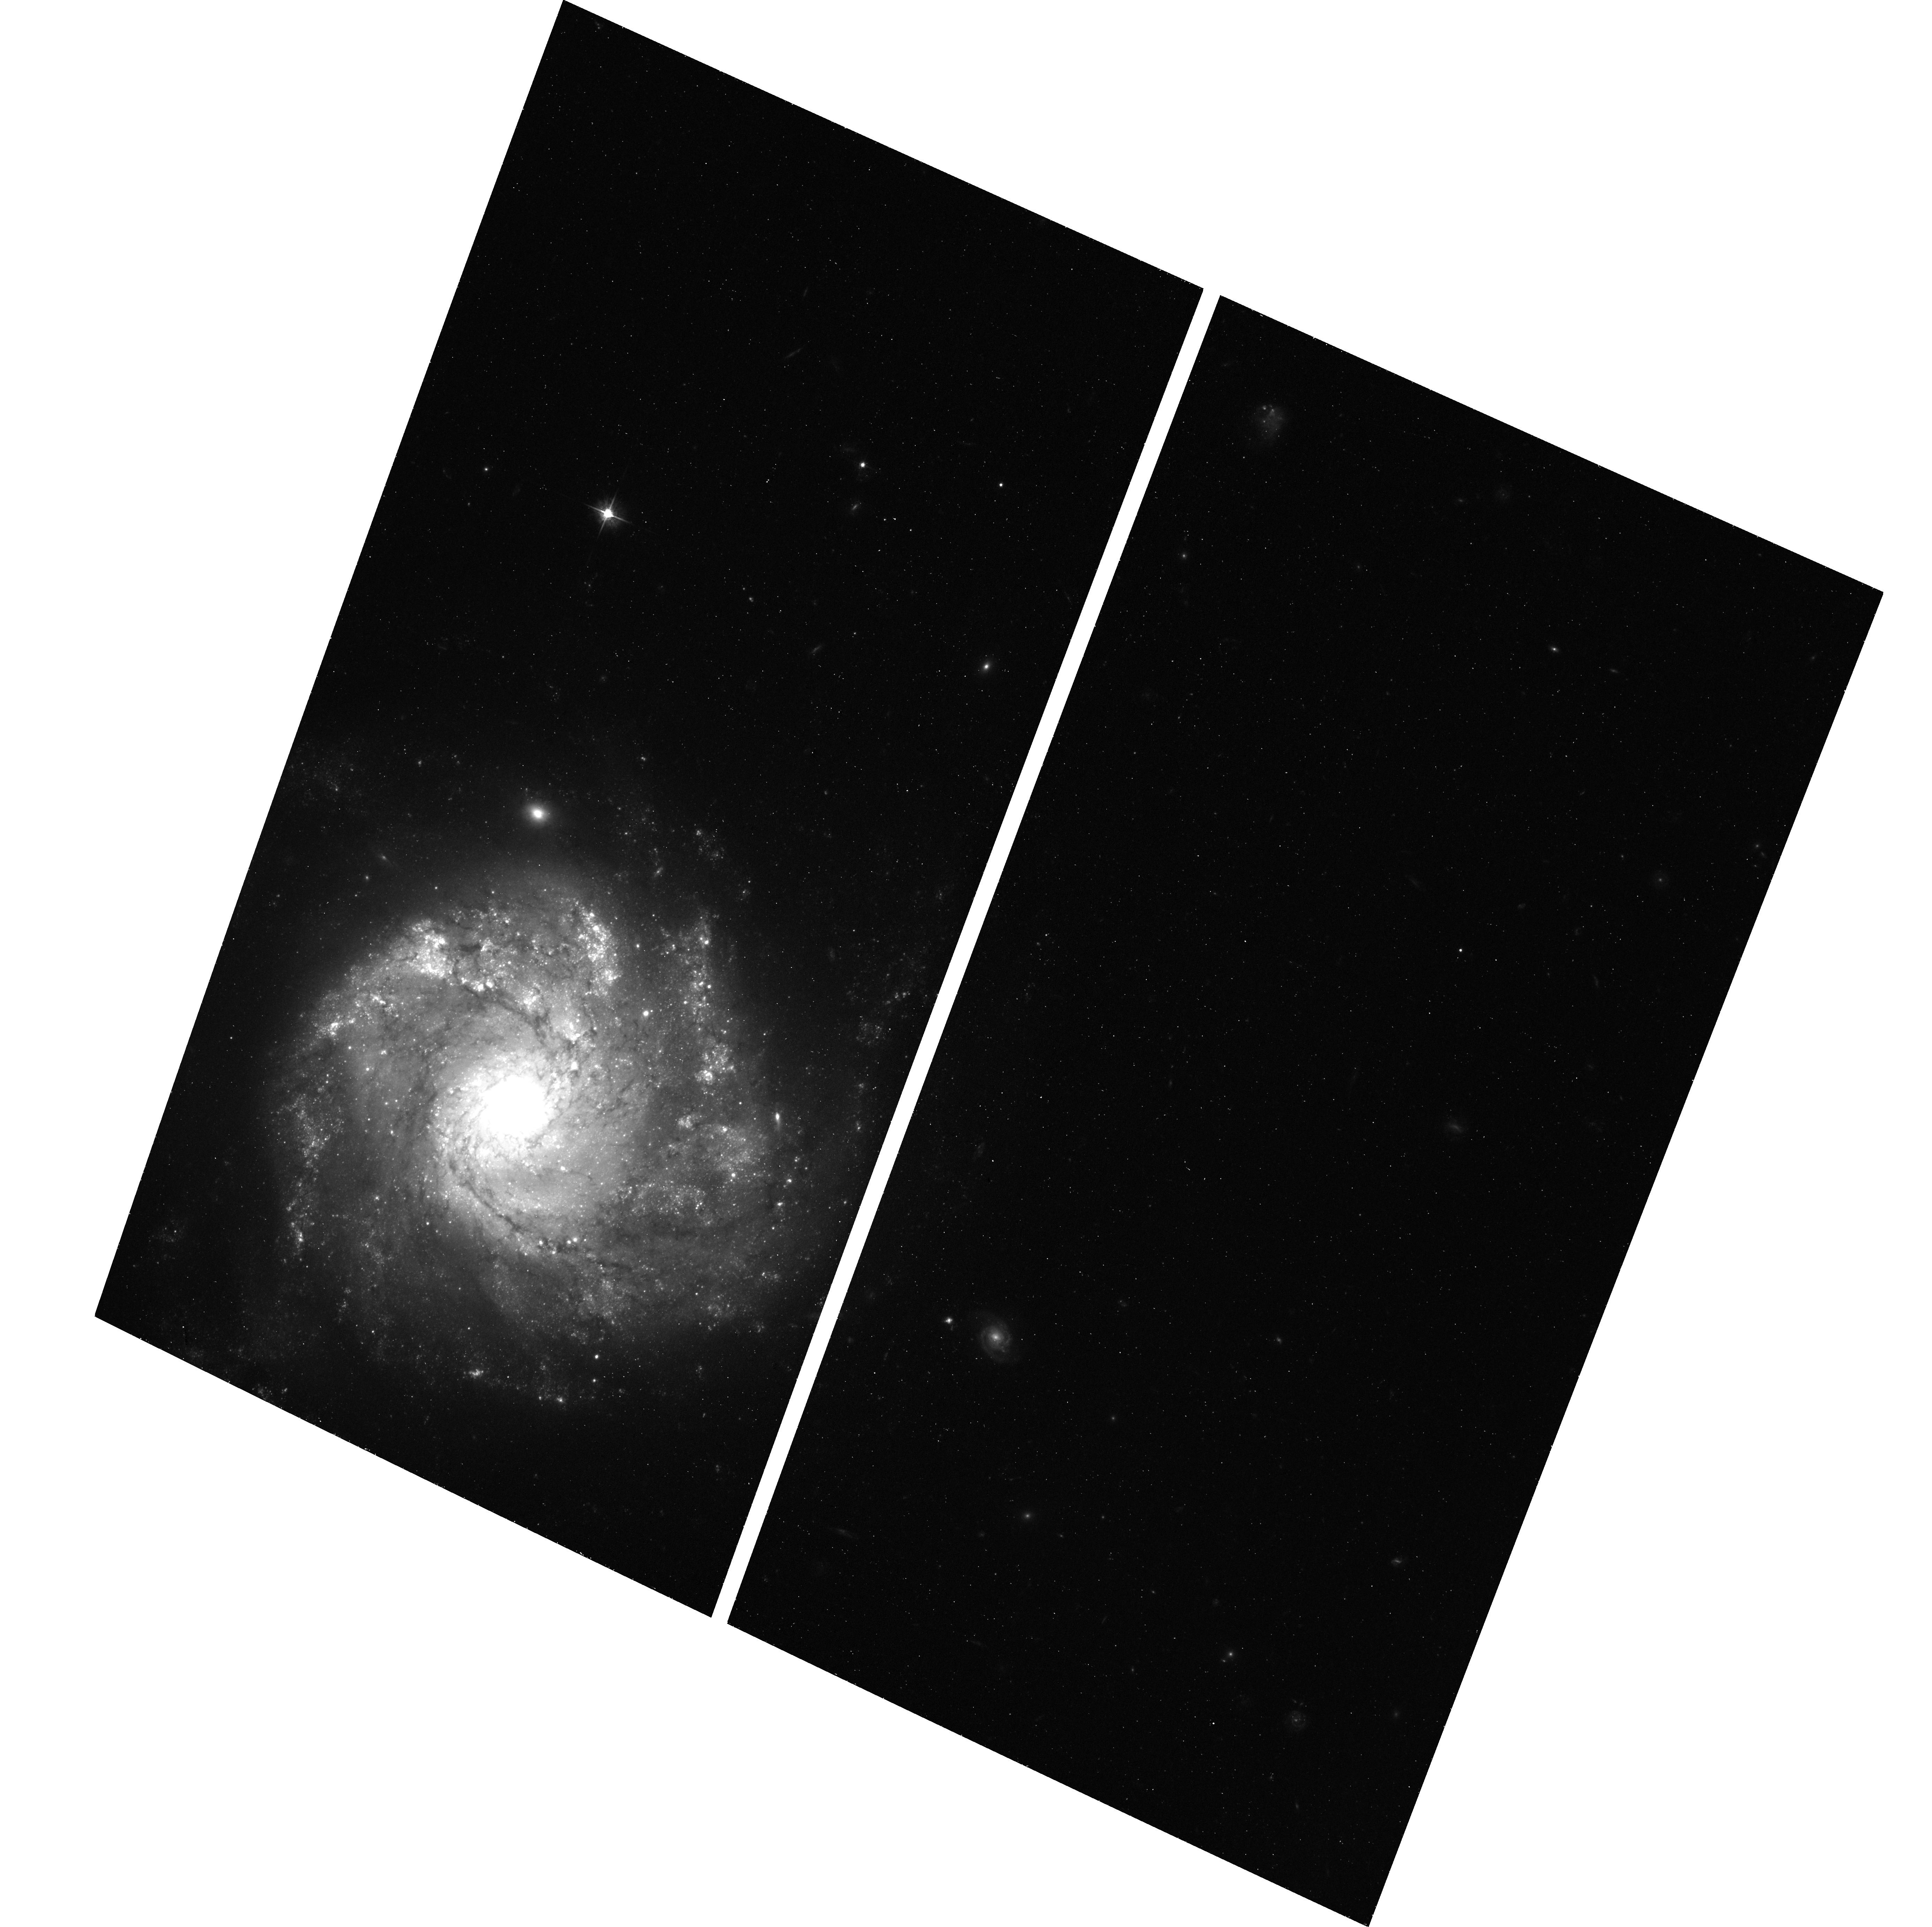
Target: SN-2012Z. Instrument: ACS/WFC. Filter: F555W. Exposure: 42 min. Observation ID: hst_15205_55_acs_wfc_f555w_jdjx55

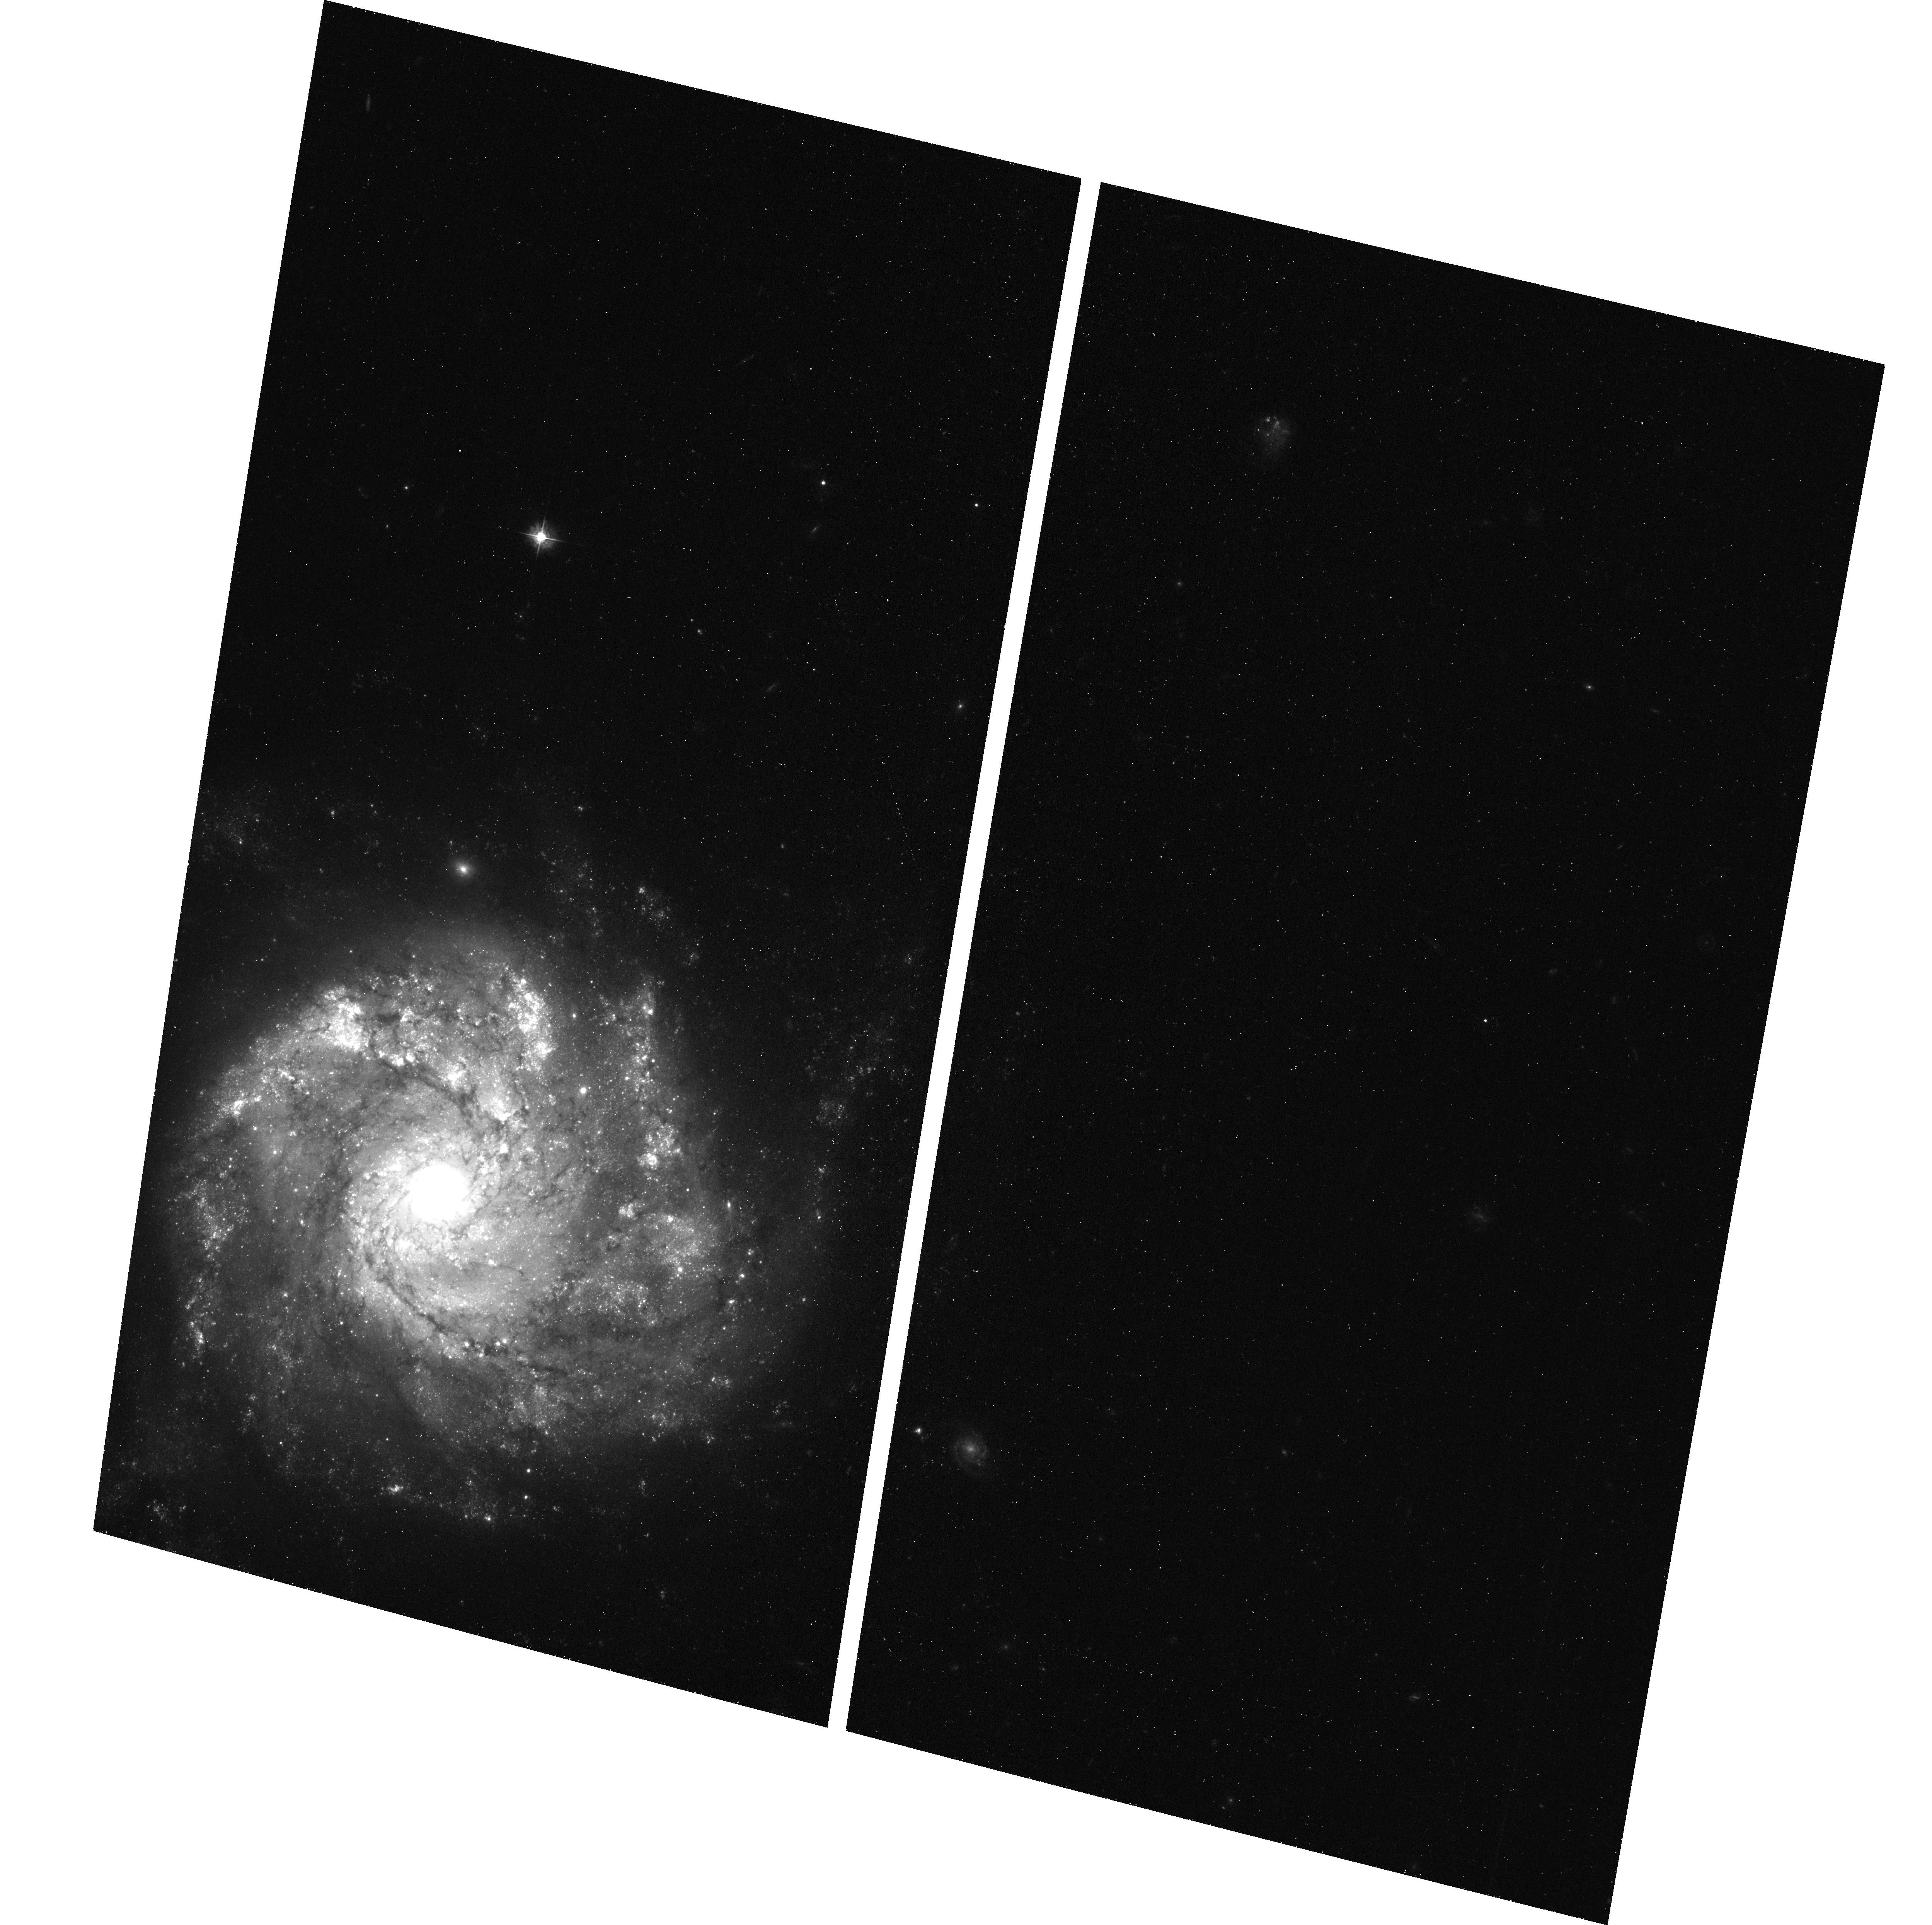
Target: SN-2012Z. Instrument: ACS/WFC. Filter: F435W. Exposure: 42 min. Observation ID: hst_15205_03_acs_wfc_f435w_jdjx03

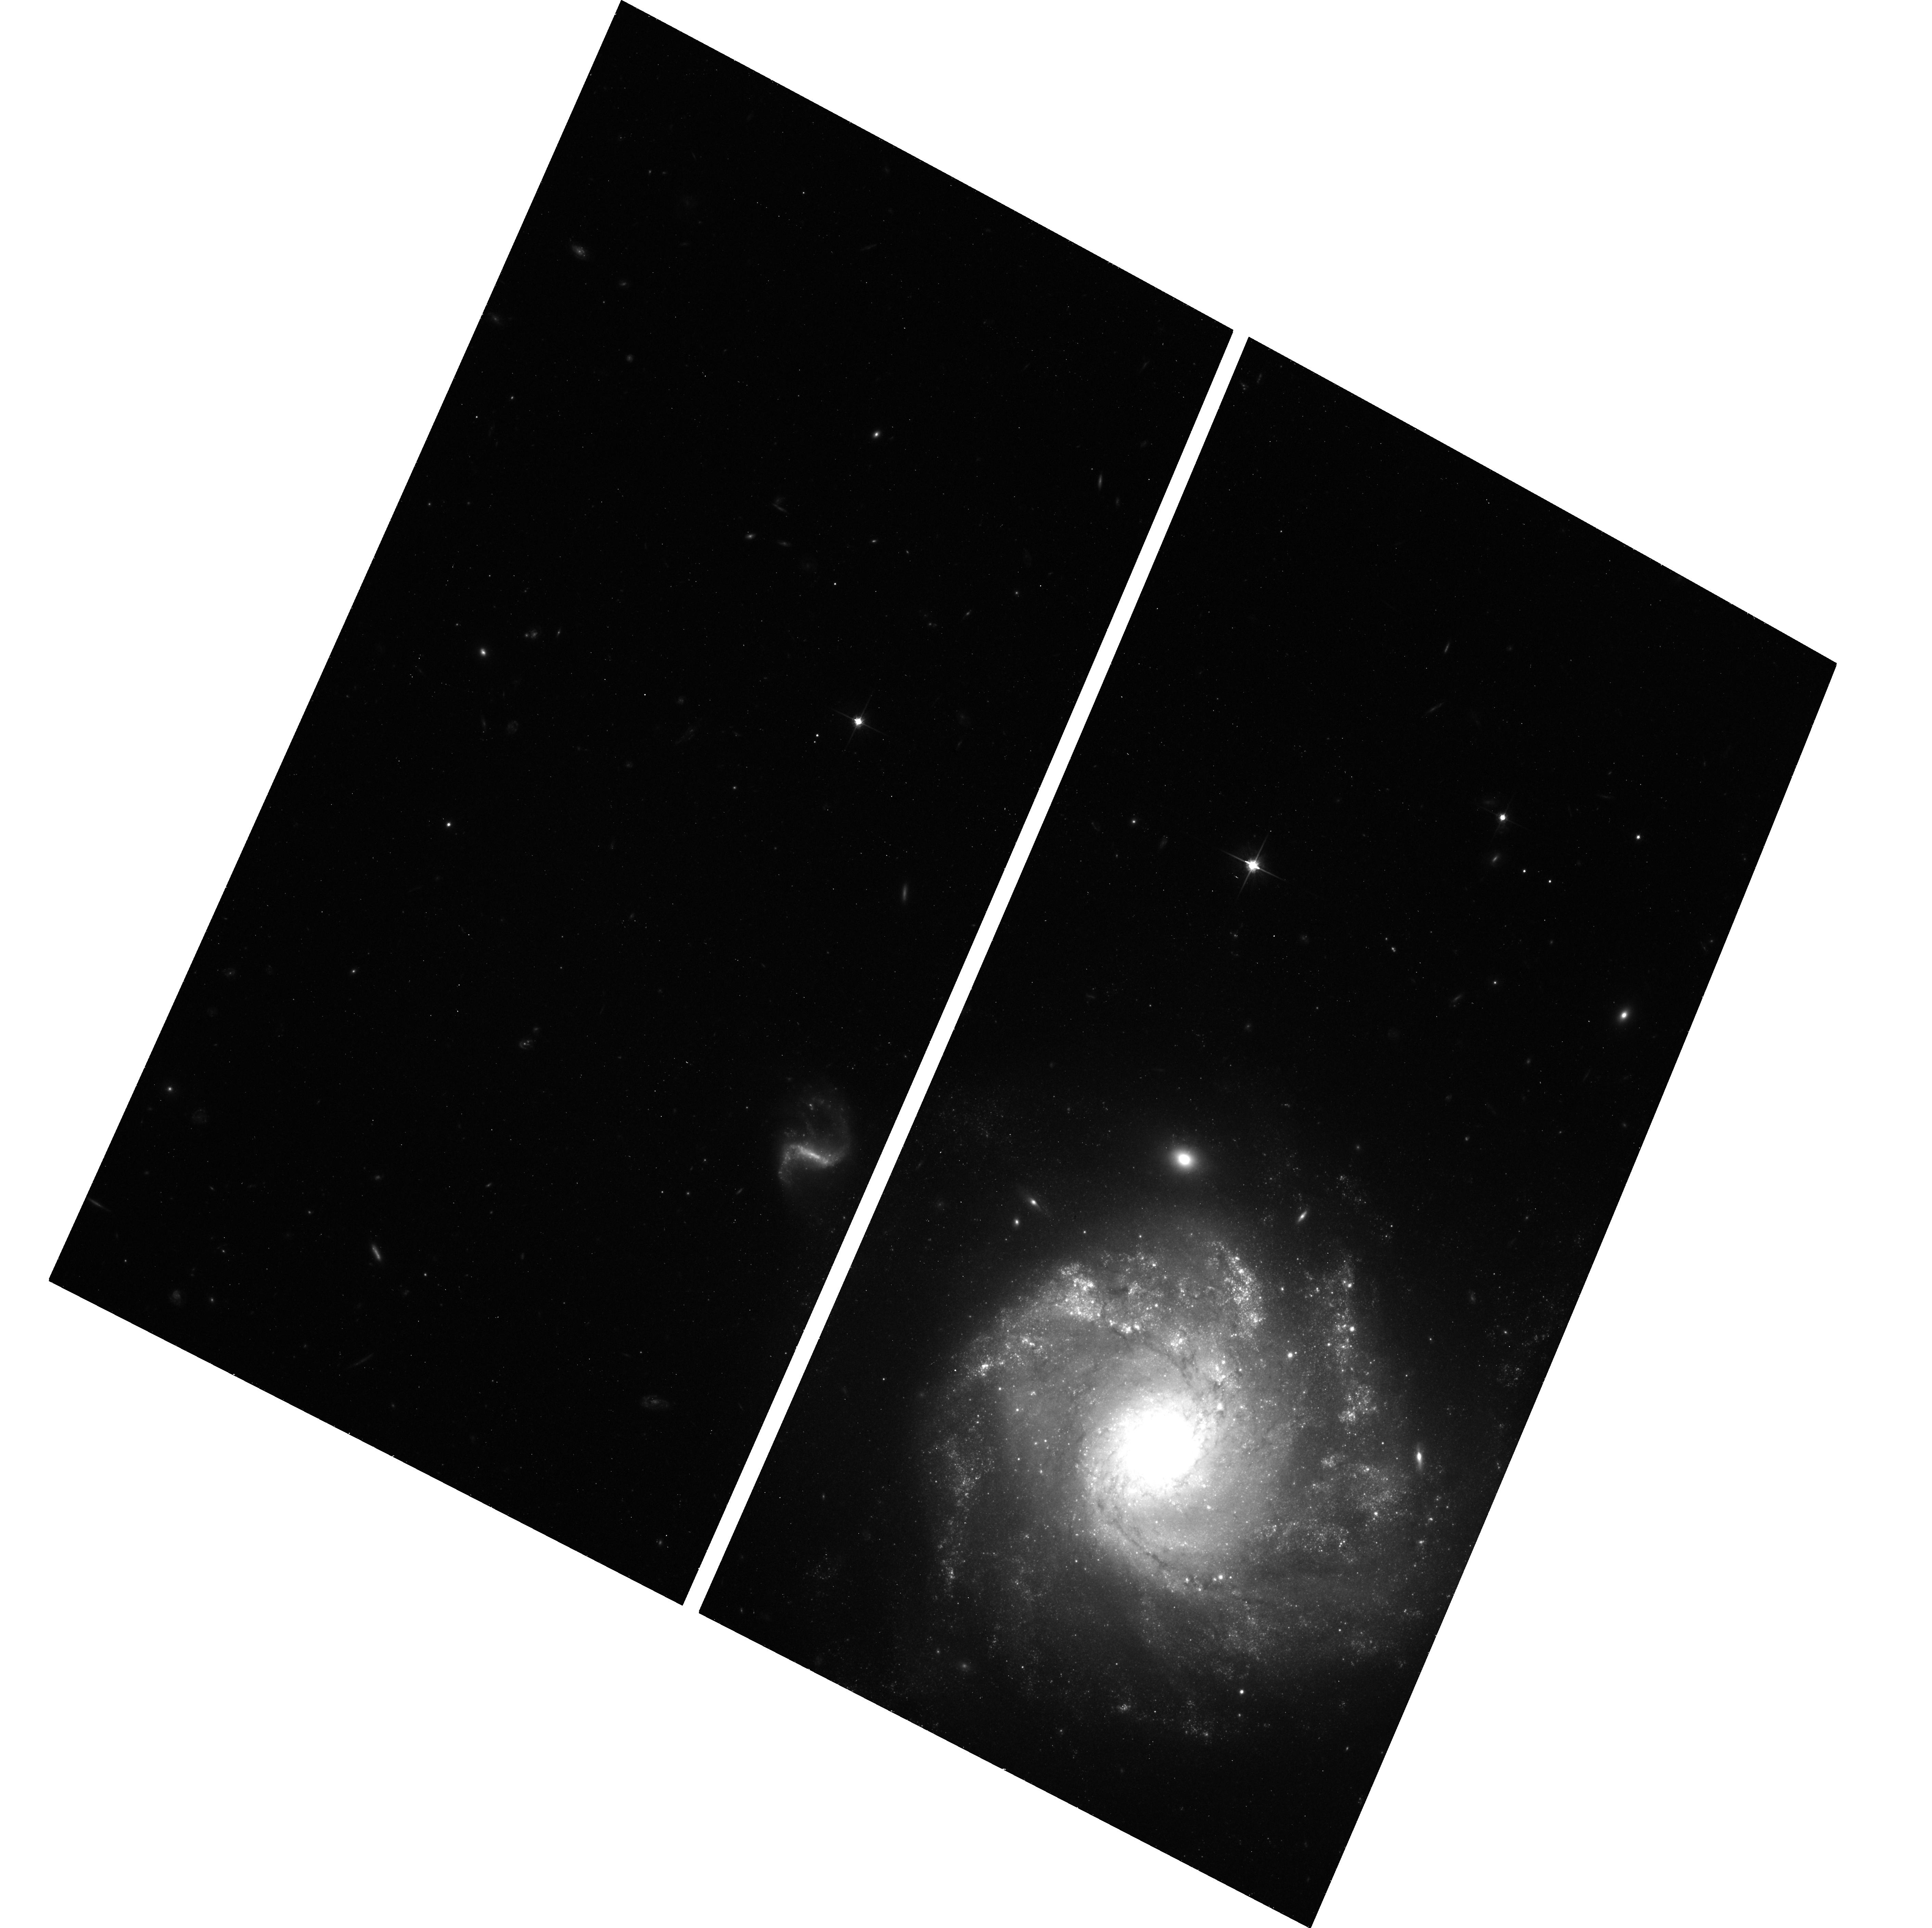
Target: SN-2012Z. Instrument: ACS/WFC. Filter: F814W. Exposure: 44 min. Observation ID: hst_15205_05_acs_wfc_f814w_jdjx05

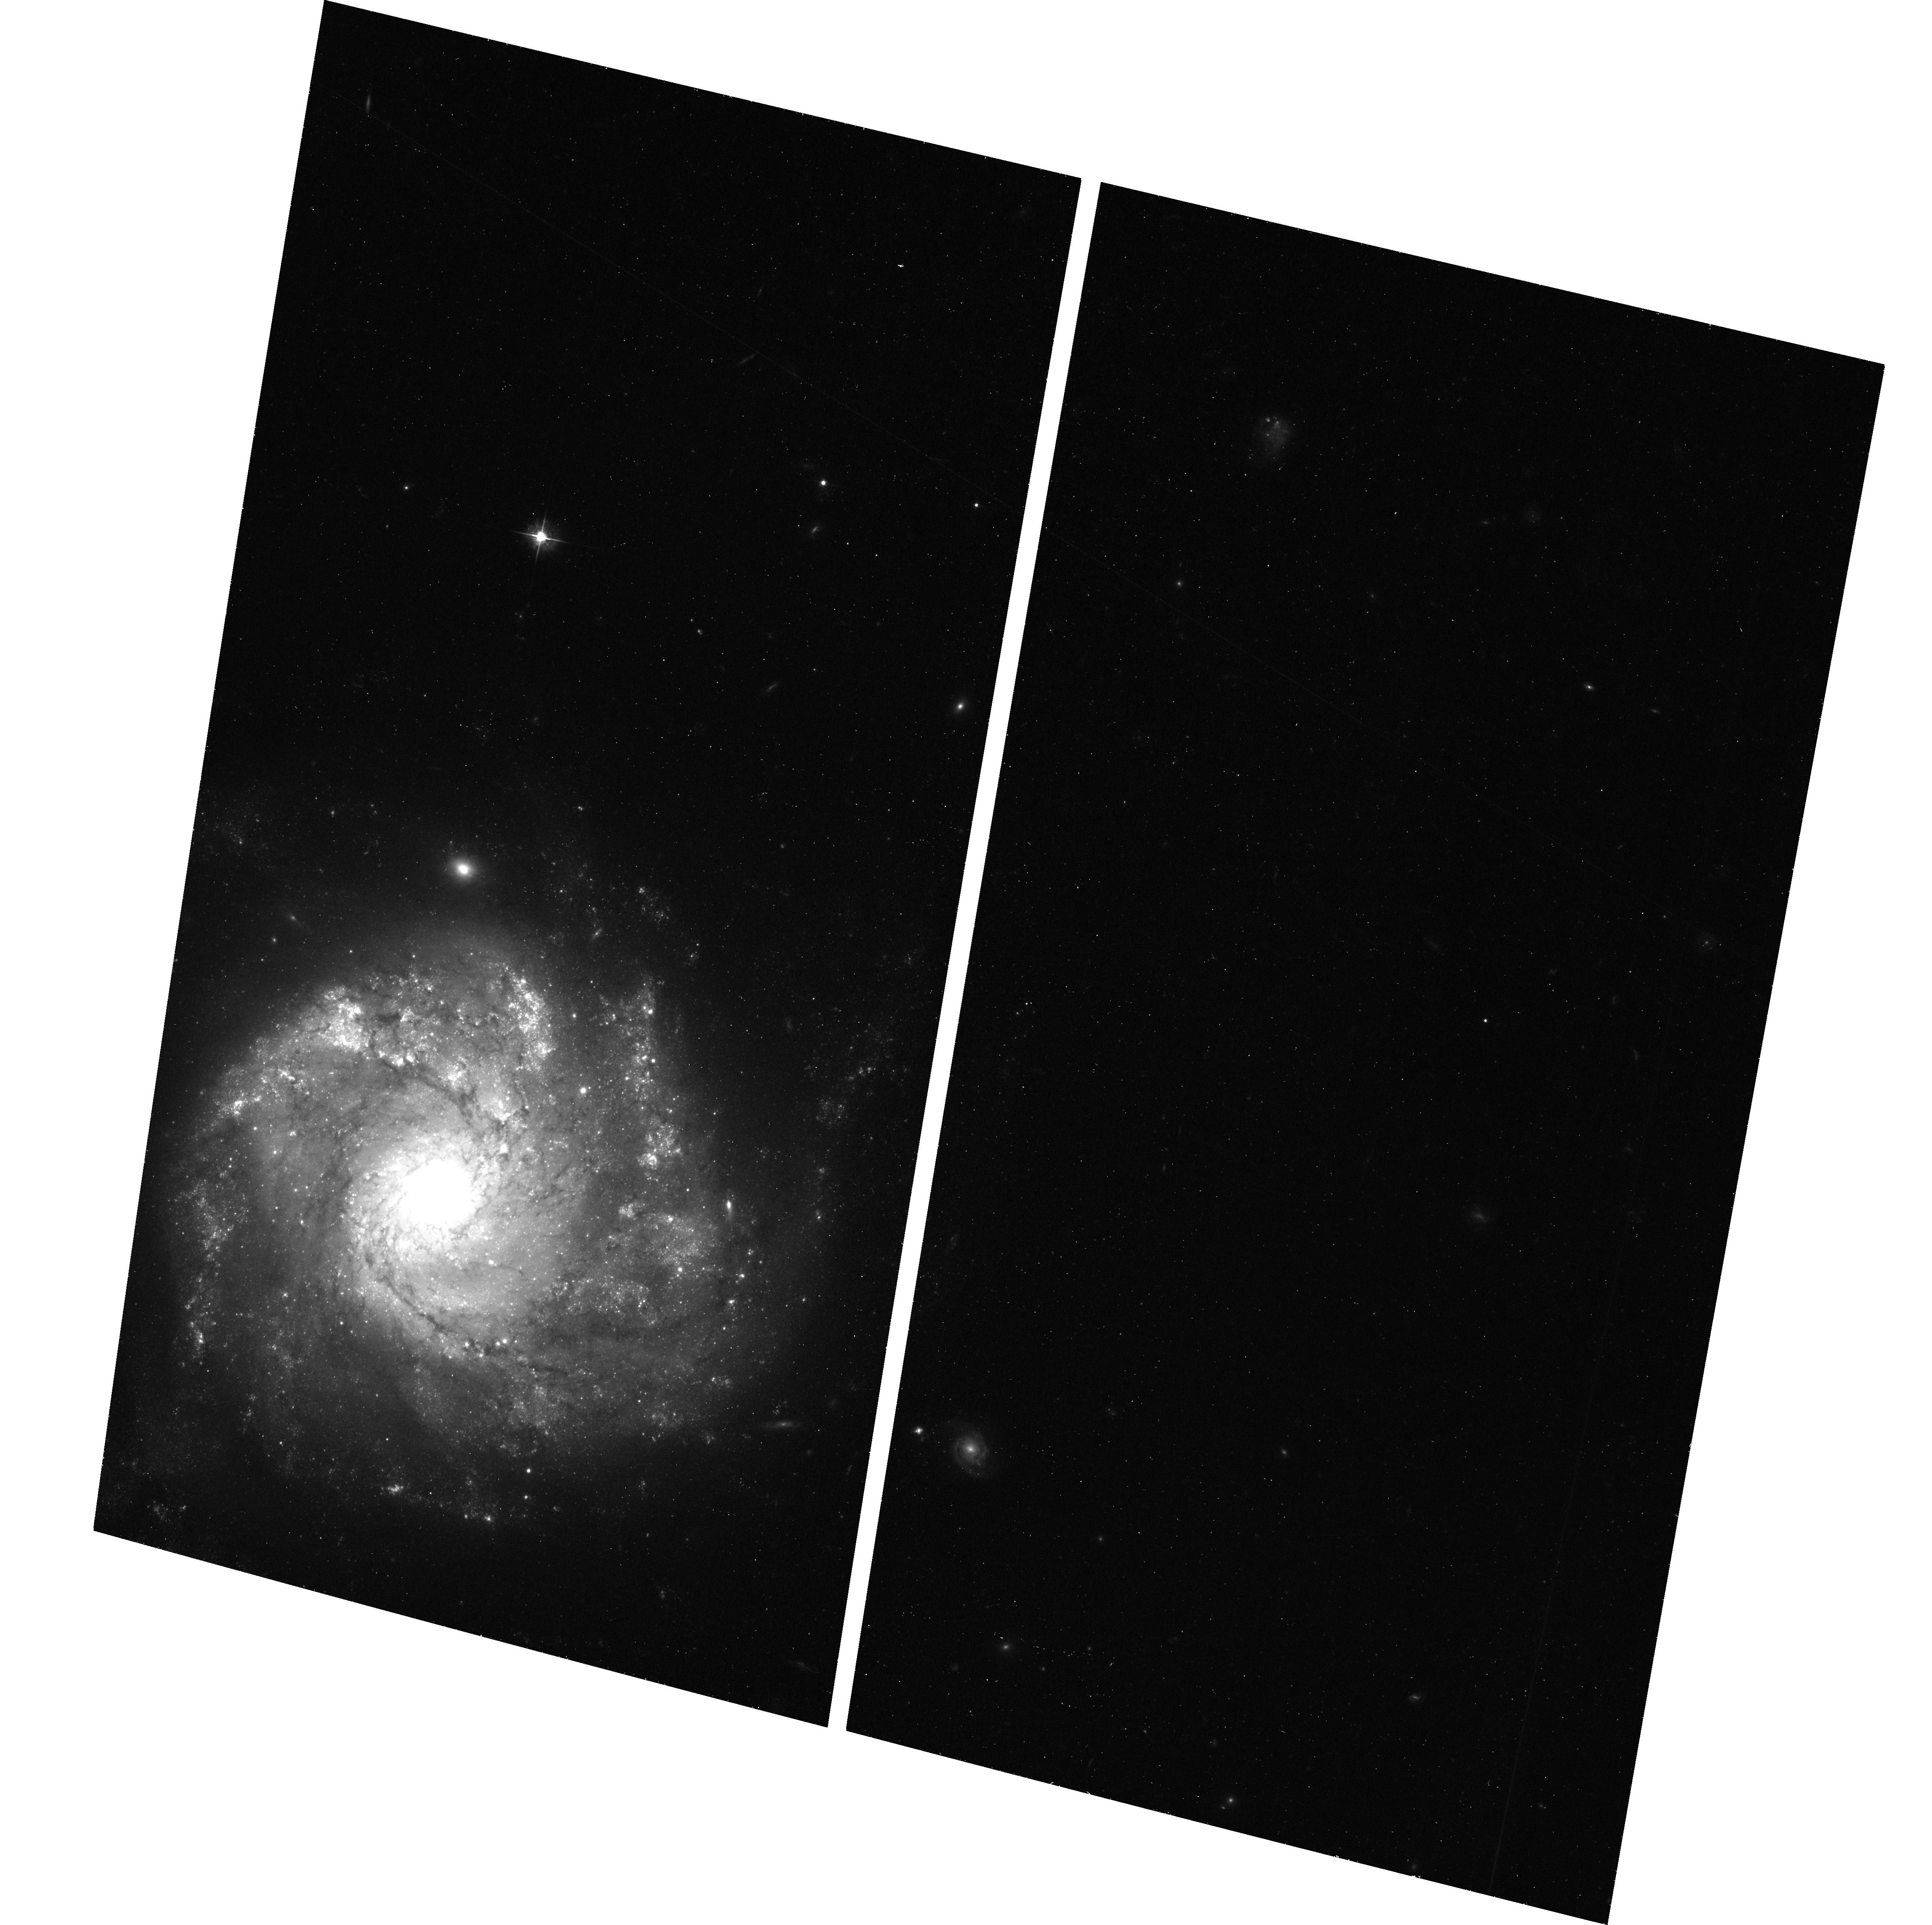
Target: SN-2012Z. Instrument: ACS/WFC. Filter: F555W. Exposure: 44 min. Observation ID: hst_15205_03_acs_wfc_f555w_jdjx03

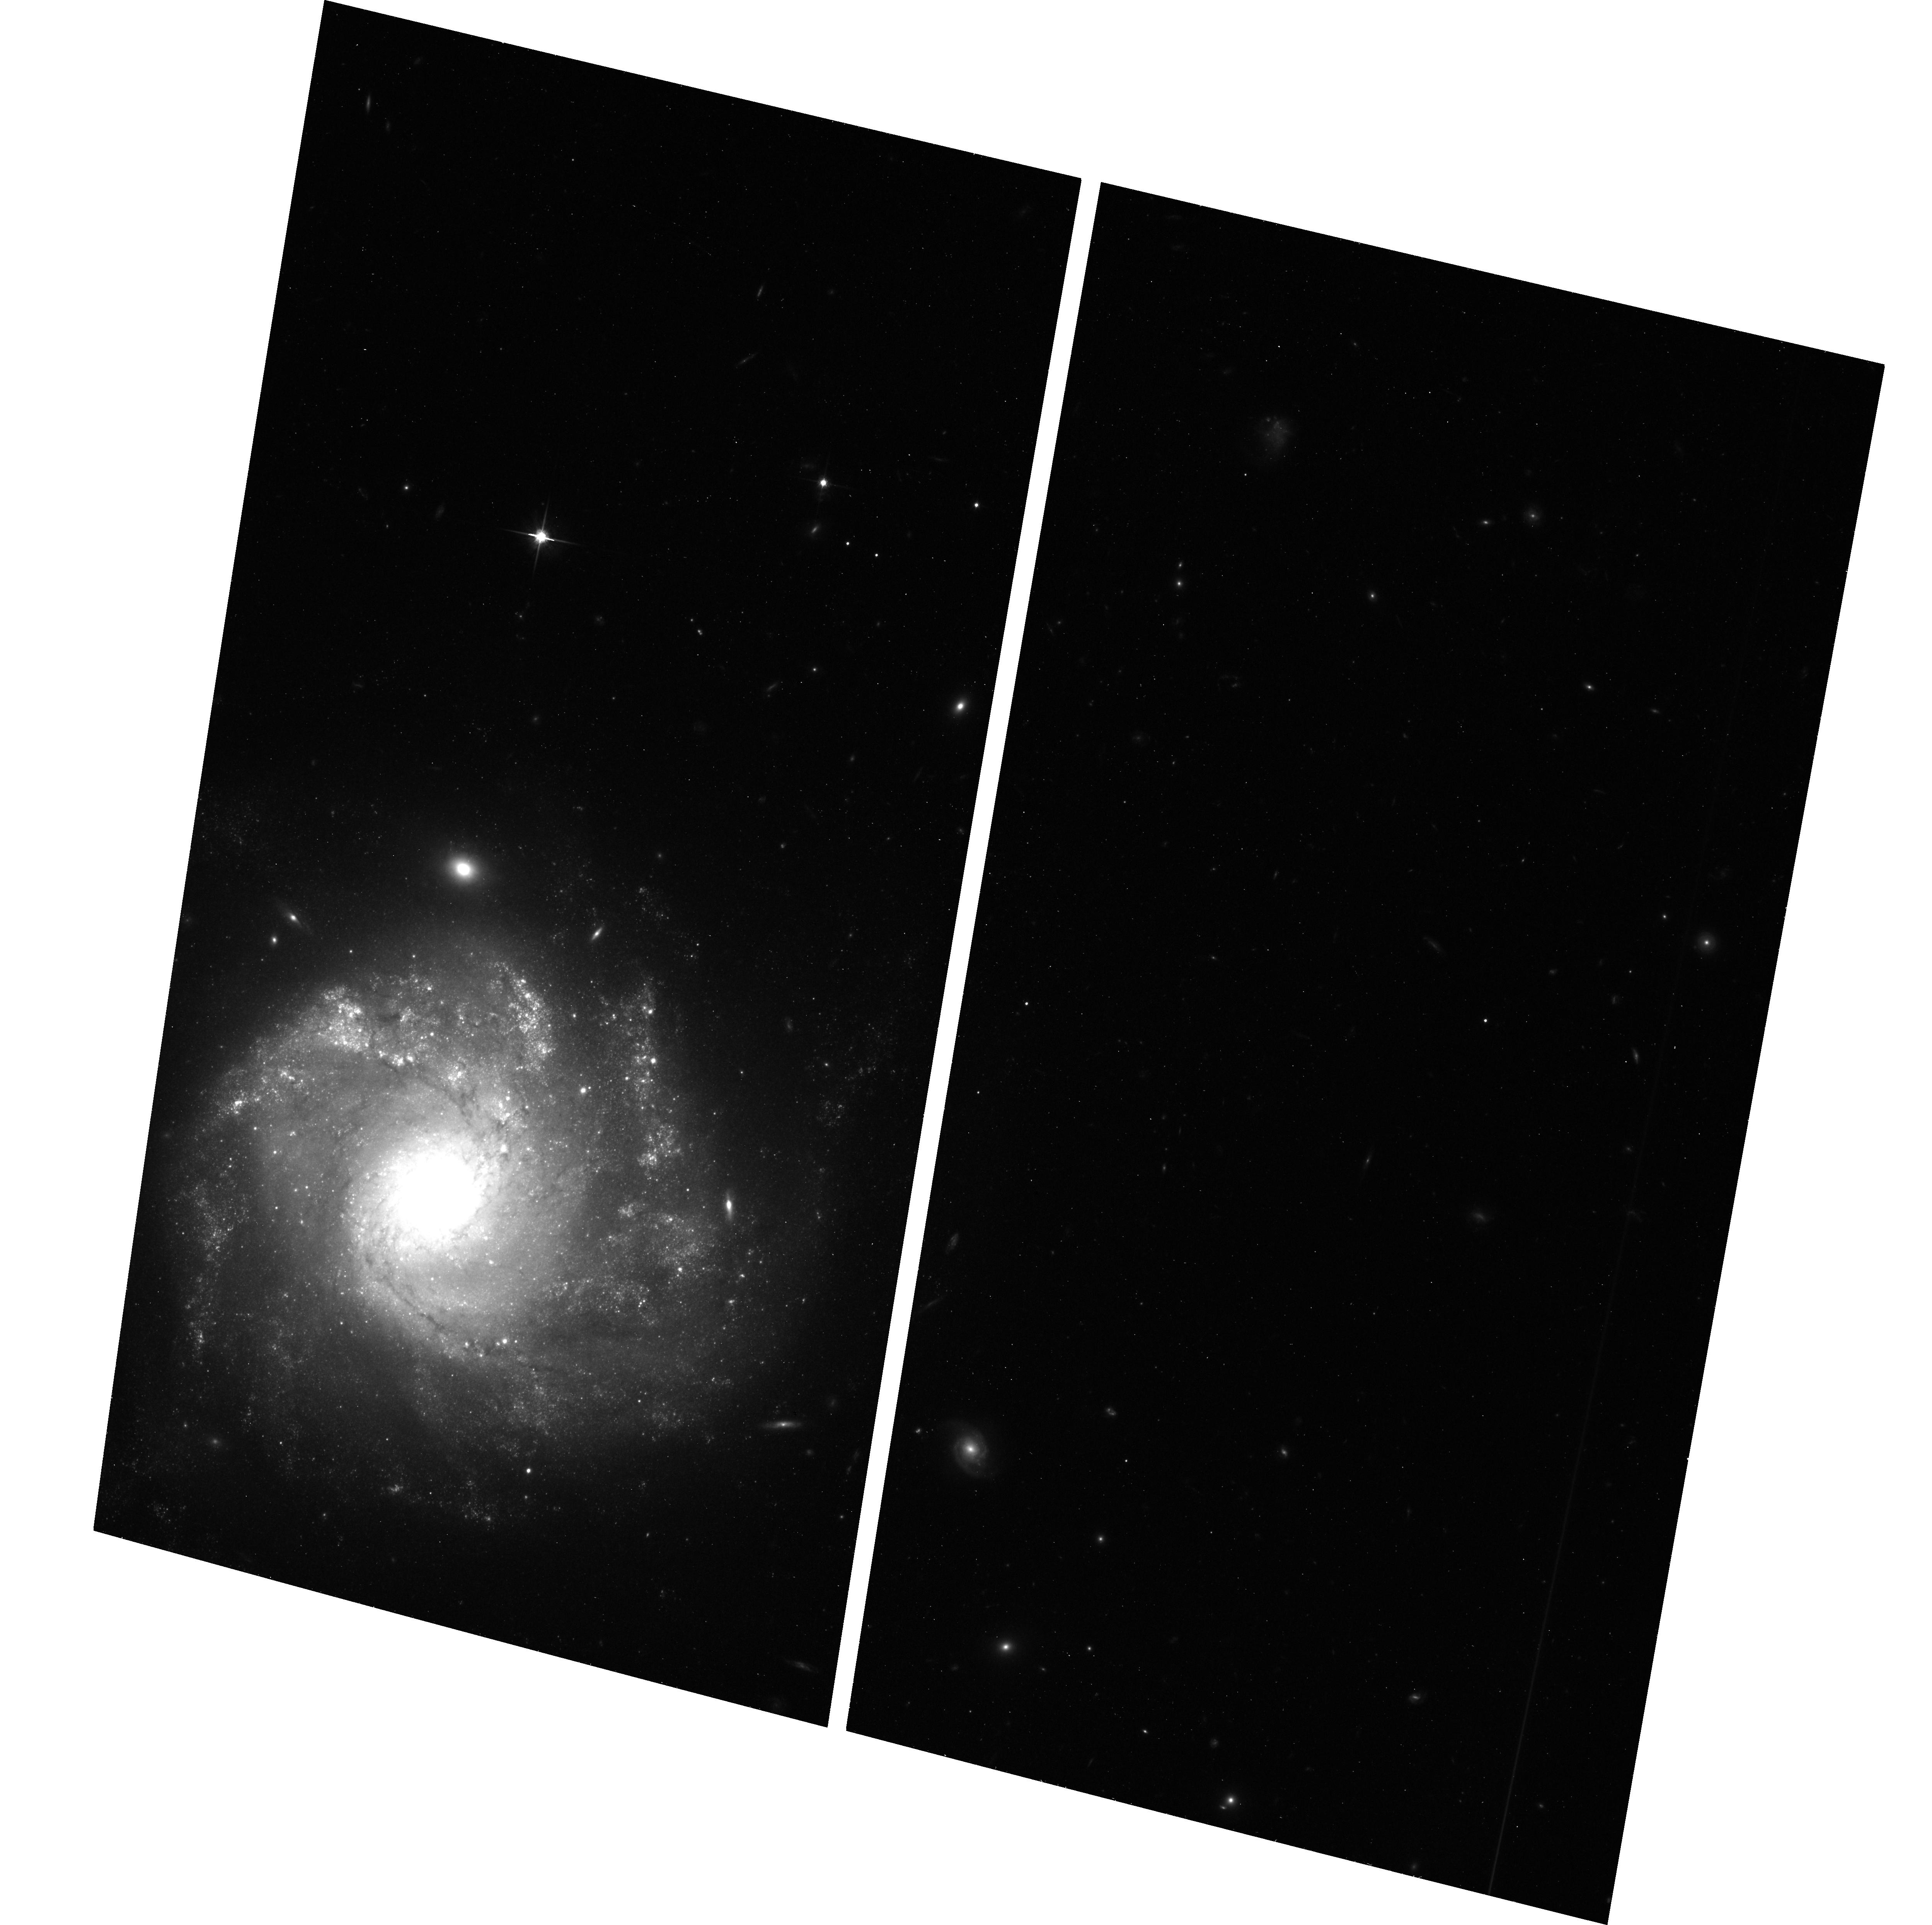
Target: SN-2012Z. Instrument: ACS/WFC. Filter: F814W. Exposure: 45 min. Observation ID: hst_15205_03_acs_wfc_f814w_jdjx03

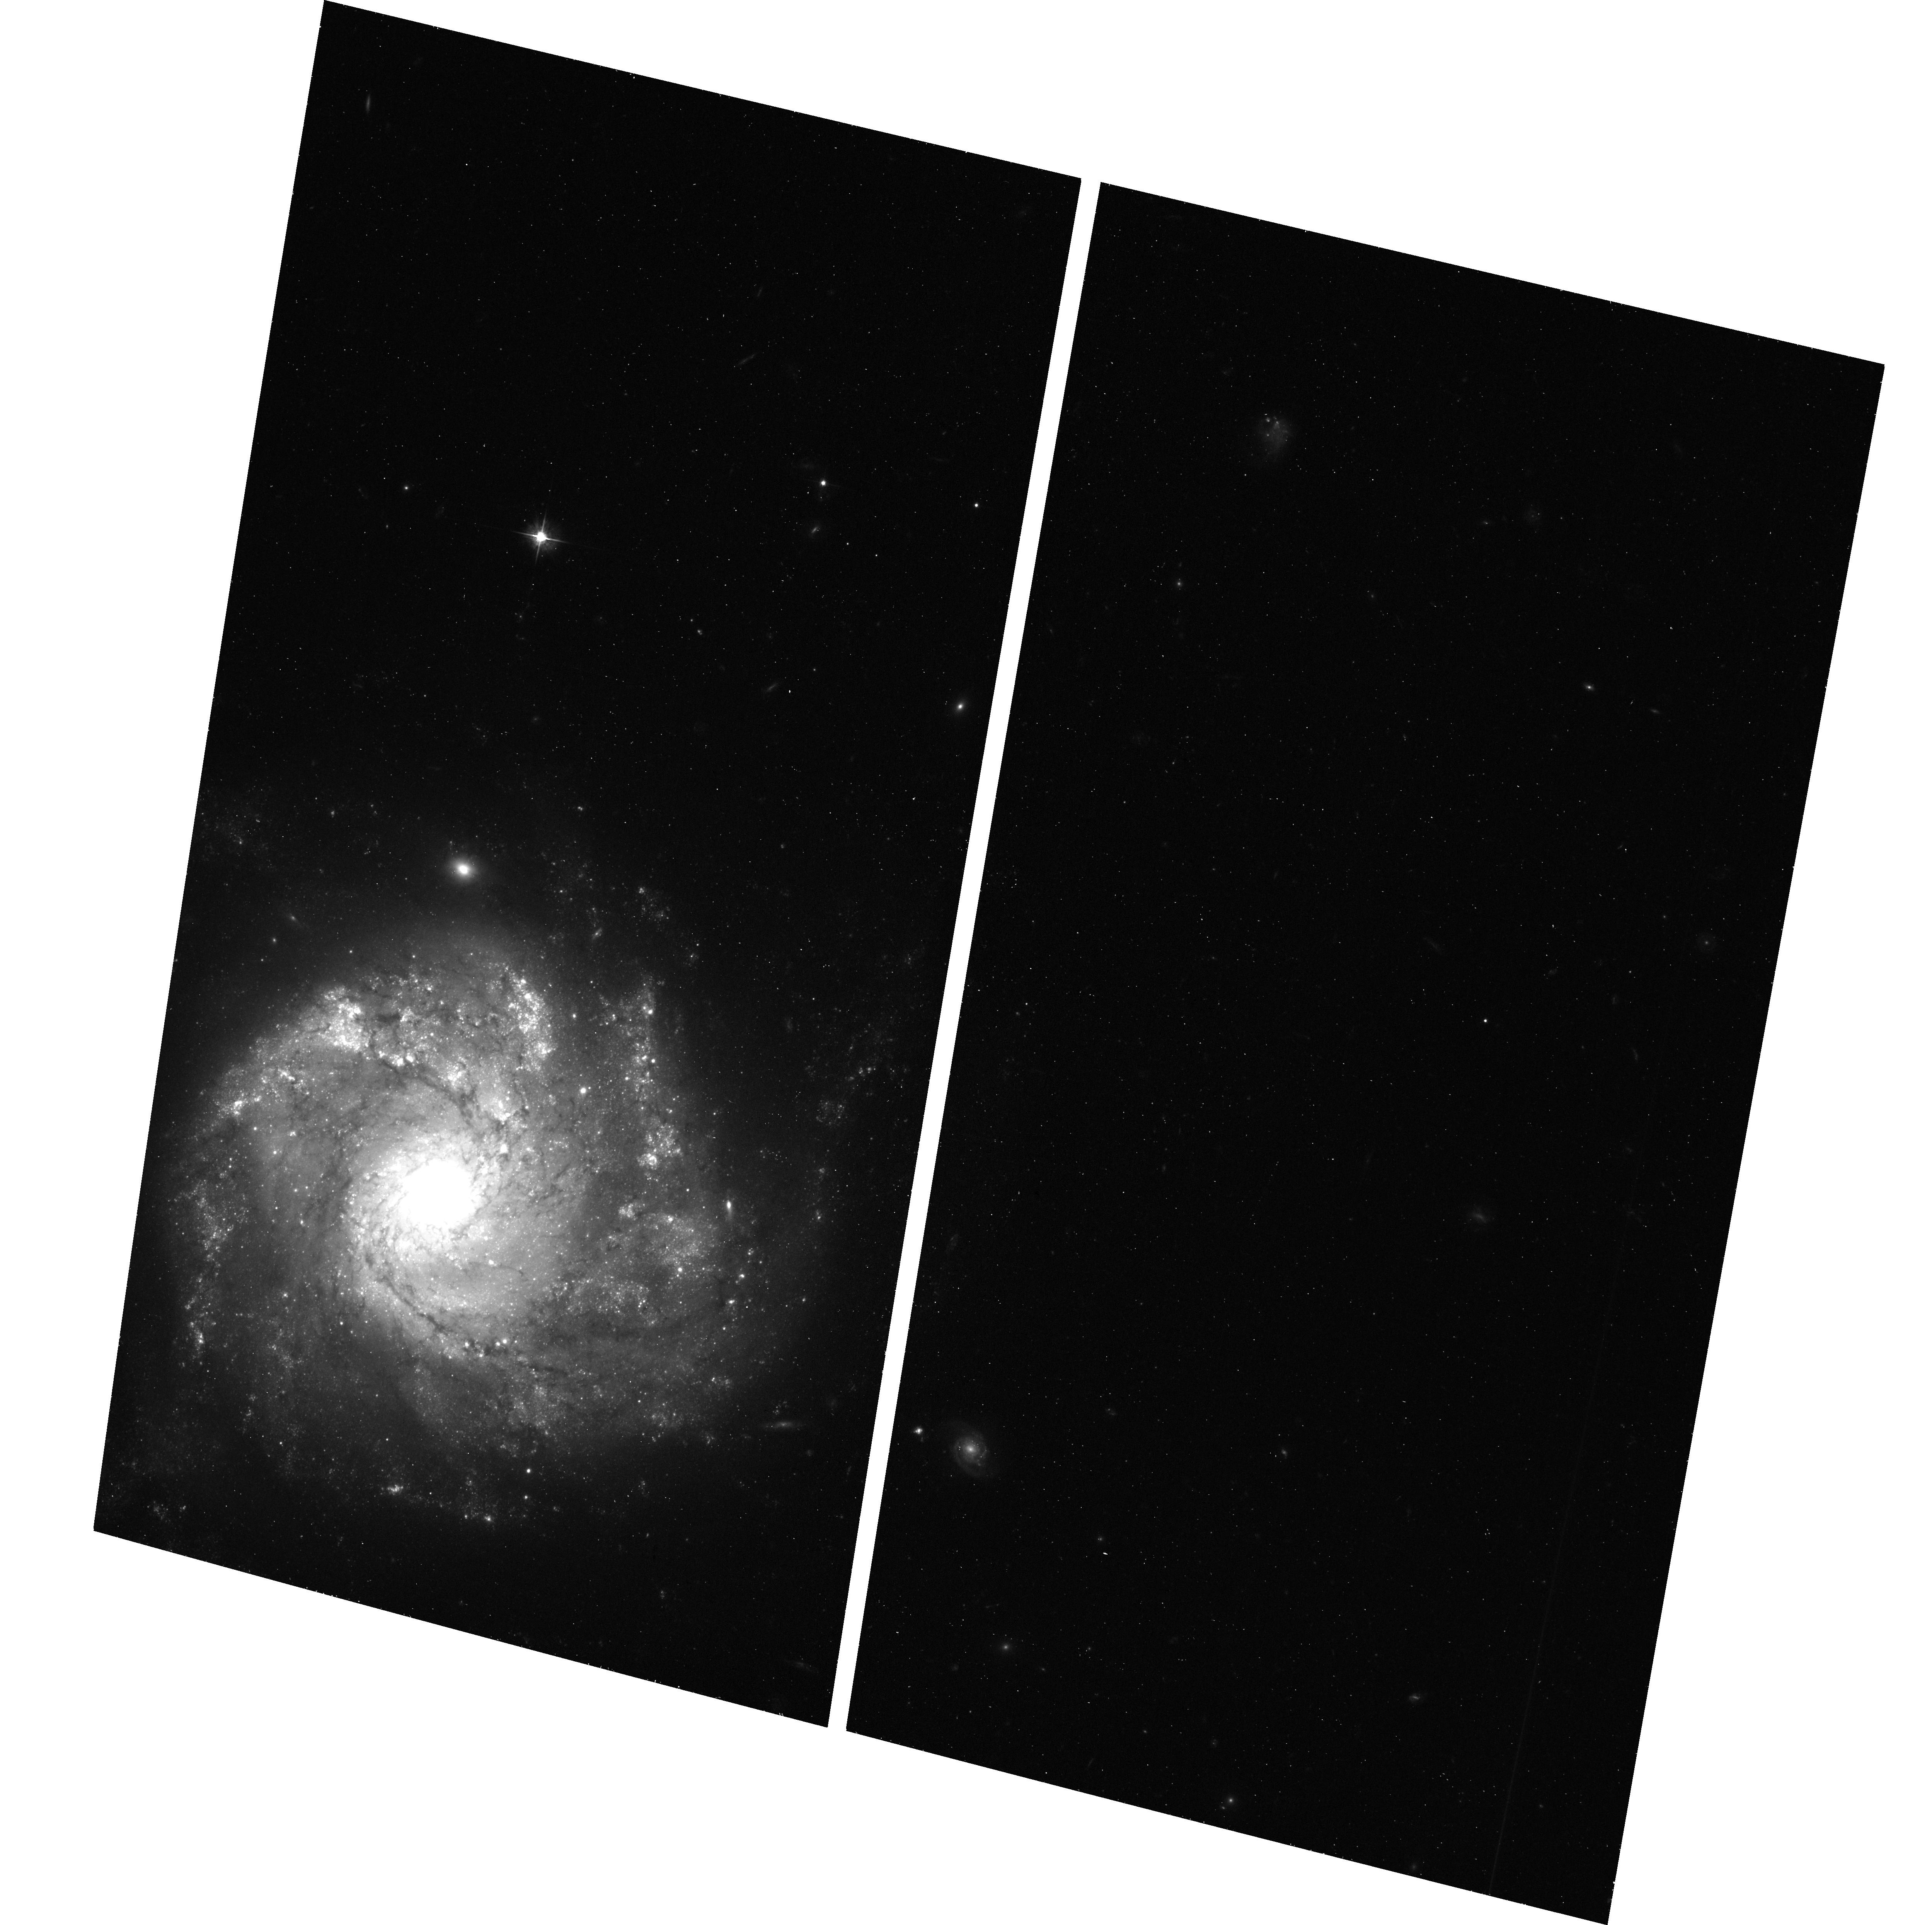
Target: SN-2012Z. Instrument: ACS/WFC. Filter: F555W. Exposure: 44 min. Observation ID: hst_15205_01_acs_wfc_f555w_jdjx01

Left Behind: A Bound Remnant from a White Dwarf Supernova? (PI: Jha, Saurabh W.)

Type Ia supernovae (SN Ia) have enormous importance to cosmology and astrophysics, but their progenitors and explosion mechanisms are not understood in detail. Recently, observations and theoretical models have suggested that not all thermonuclear white-dwarf supernova explosions are normal SN Ia. In particular, type Iax supernovae (peculiar cousins to SN Ia), are thought to be exploding white dwarfs that are not completely disrupted, leaving behind a bound remnant. In deep and serendipitous HST pre-explosion data, we have discovered a luminous, blue progenitor system for the type Iax SN 2012Z in NGC 1309, which we interpret as a helium-star donor to the exploding white dwarf. HST observations of SN 2012Z in 2016, when the supernova light was expected to have faded away, still show a source at the location, as expected in our model where the pre-explosion flux was coming from the companion. However, the 2016 data also show a surprise: an excess flux compared to the progenitor system. Our proposed observations here will help unravel the mystery of that excess flux: is it from the bound ex-white dwarf remnant? Or is it from the shocked companion star that has been bombarded by supernova ejecta? Either of these possibilities would provide key new evidence as to the nature of these white dwarf supernovae.